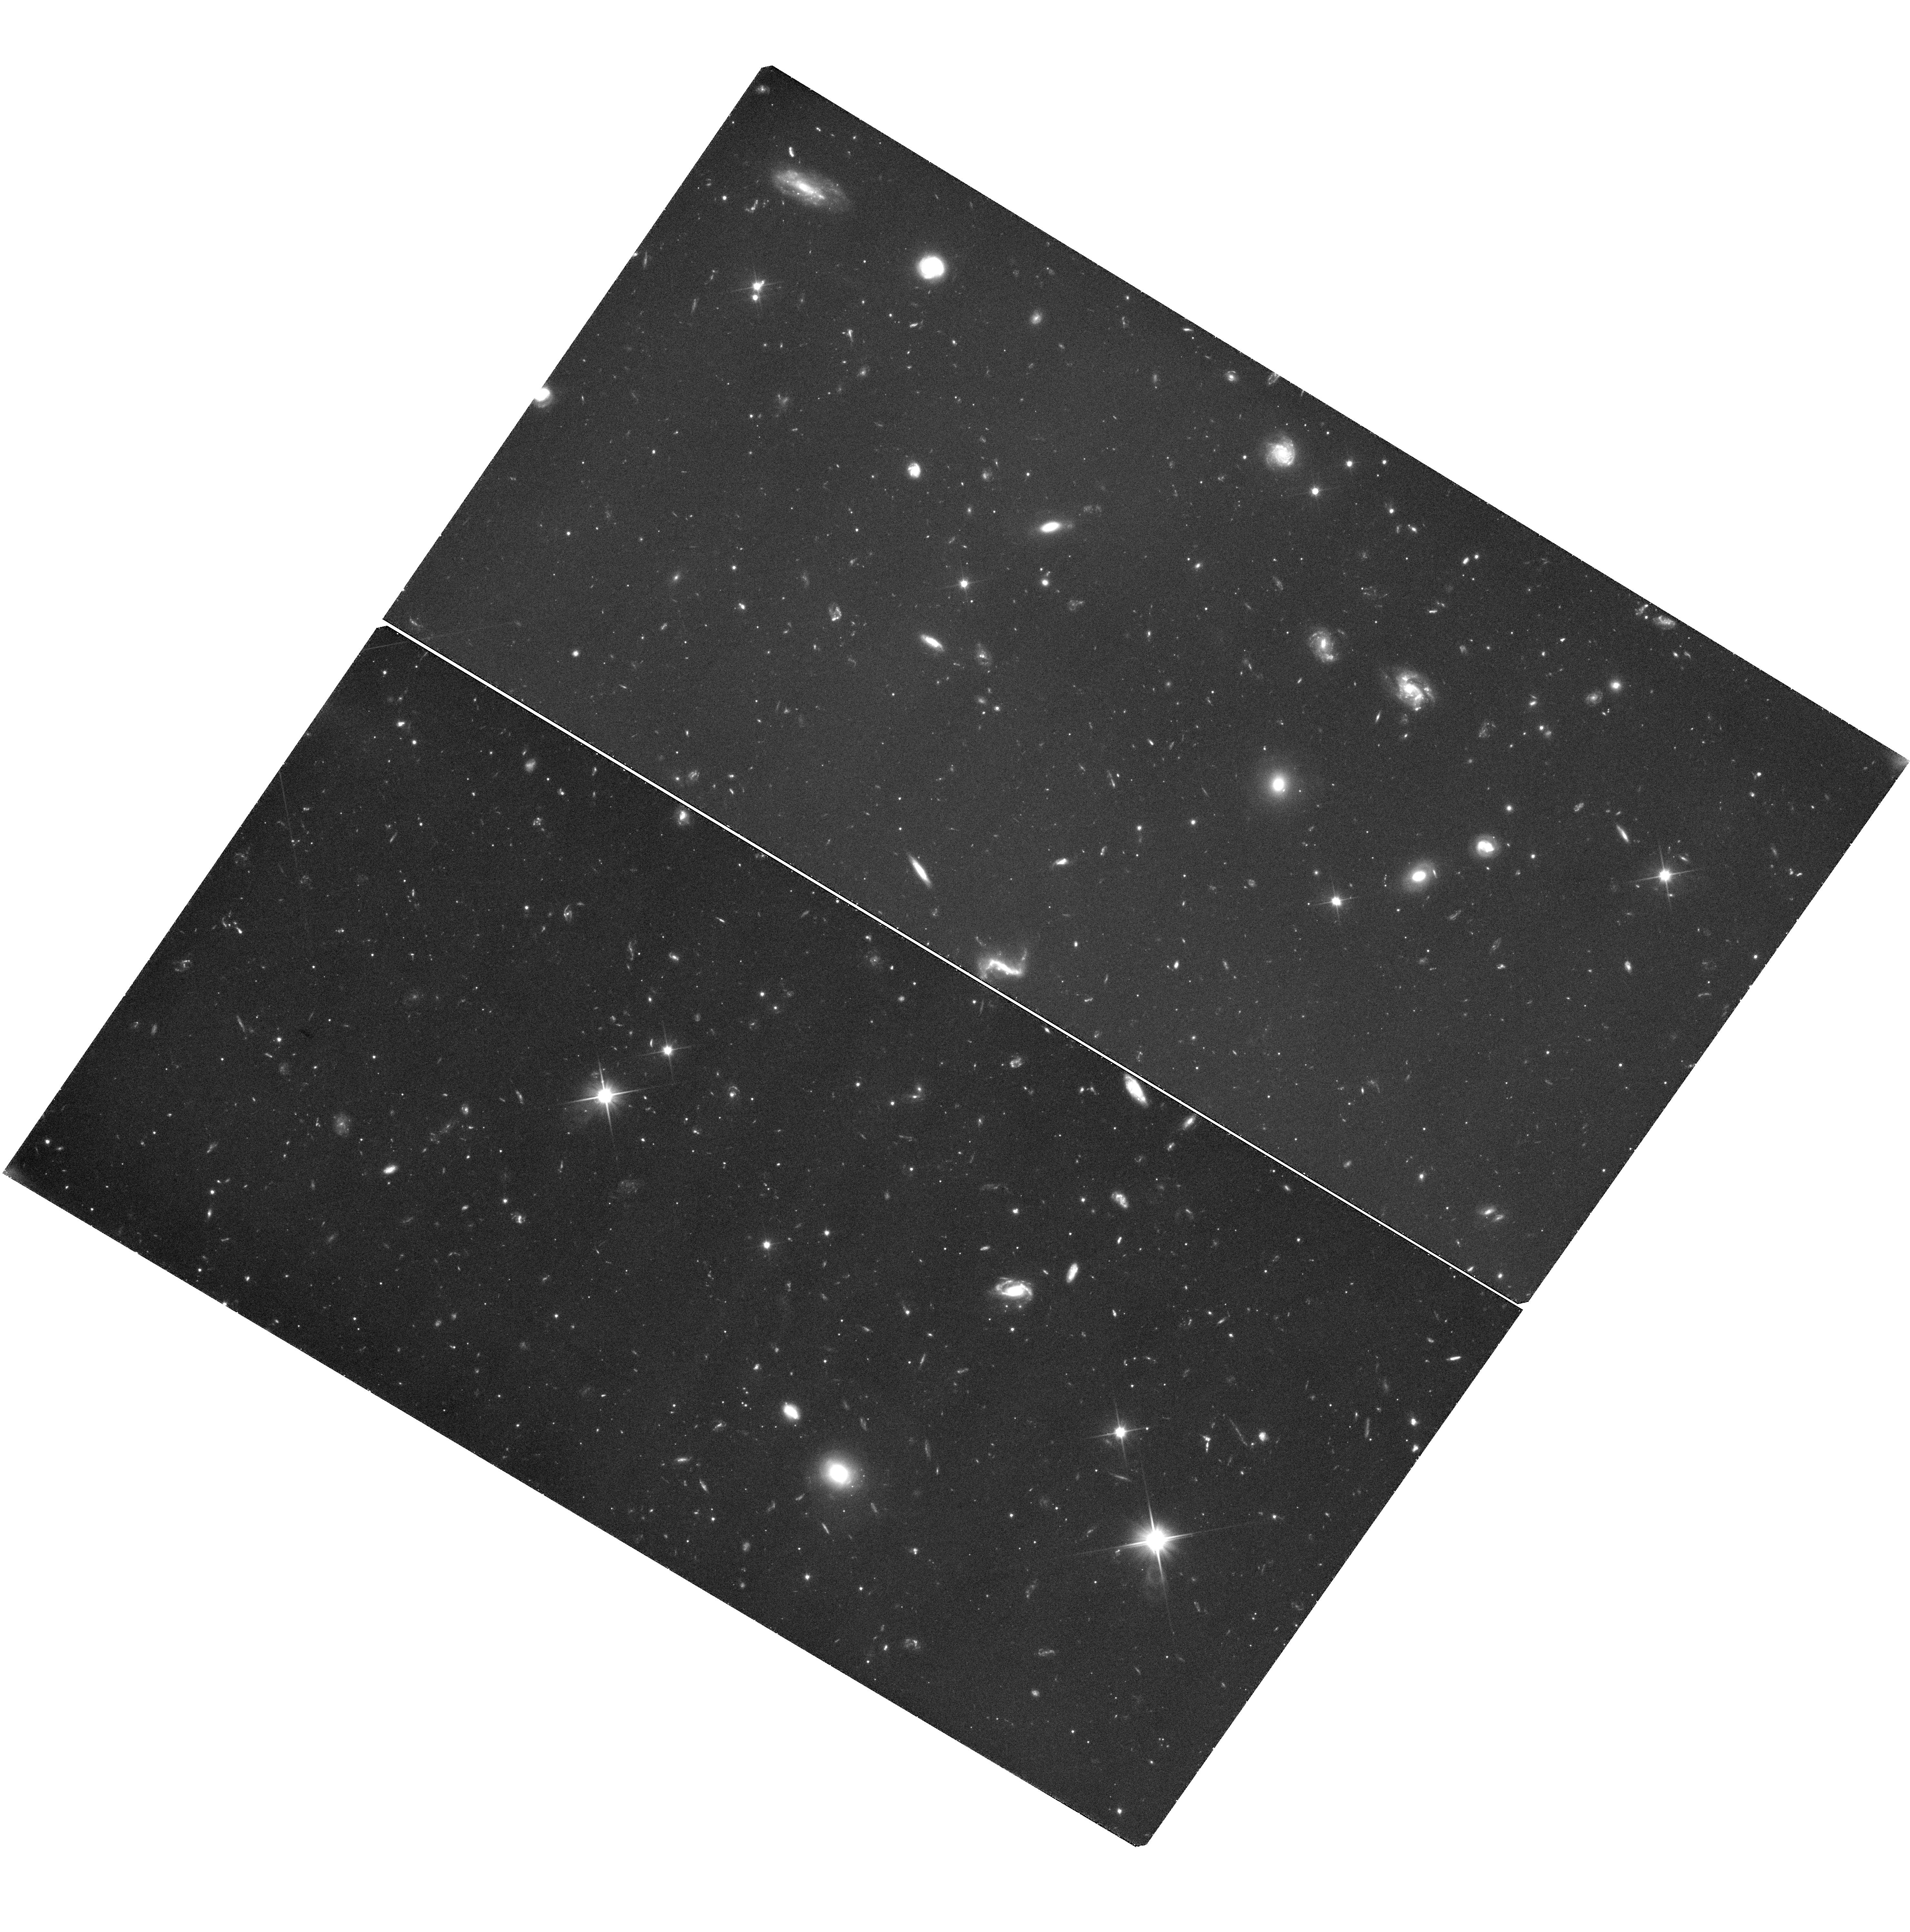
Target: BOOI-Q135959+143633. Instrument: WFC3/UVIS. Filter: F350LP. Exposure: 2.2 h. Observation ID: hst_11697_15_wfc3_uvis_f350lp_ib5i15

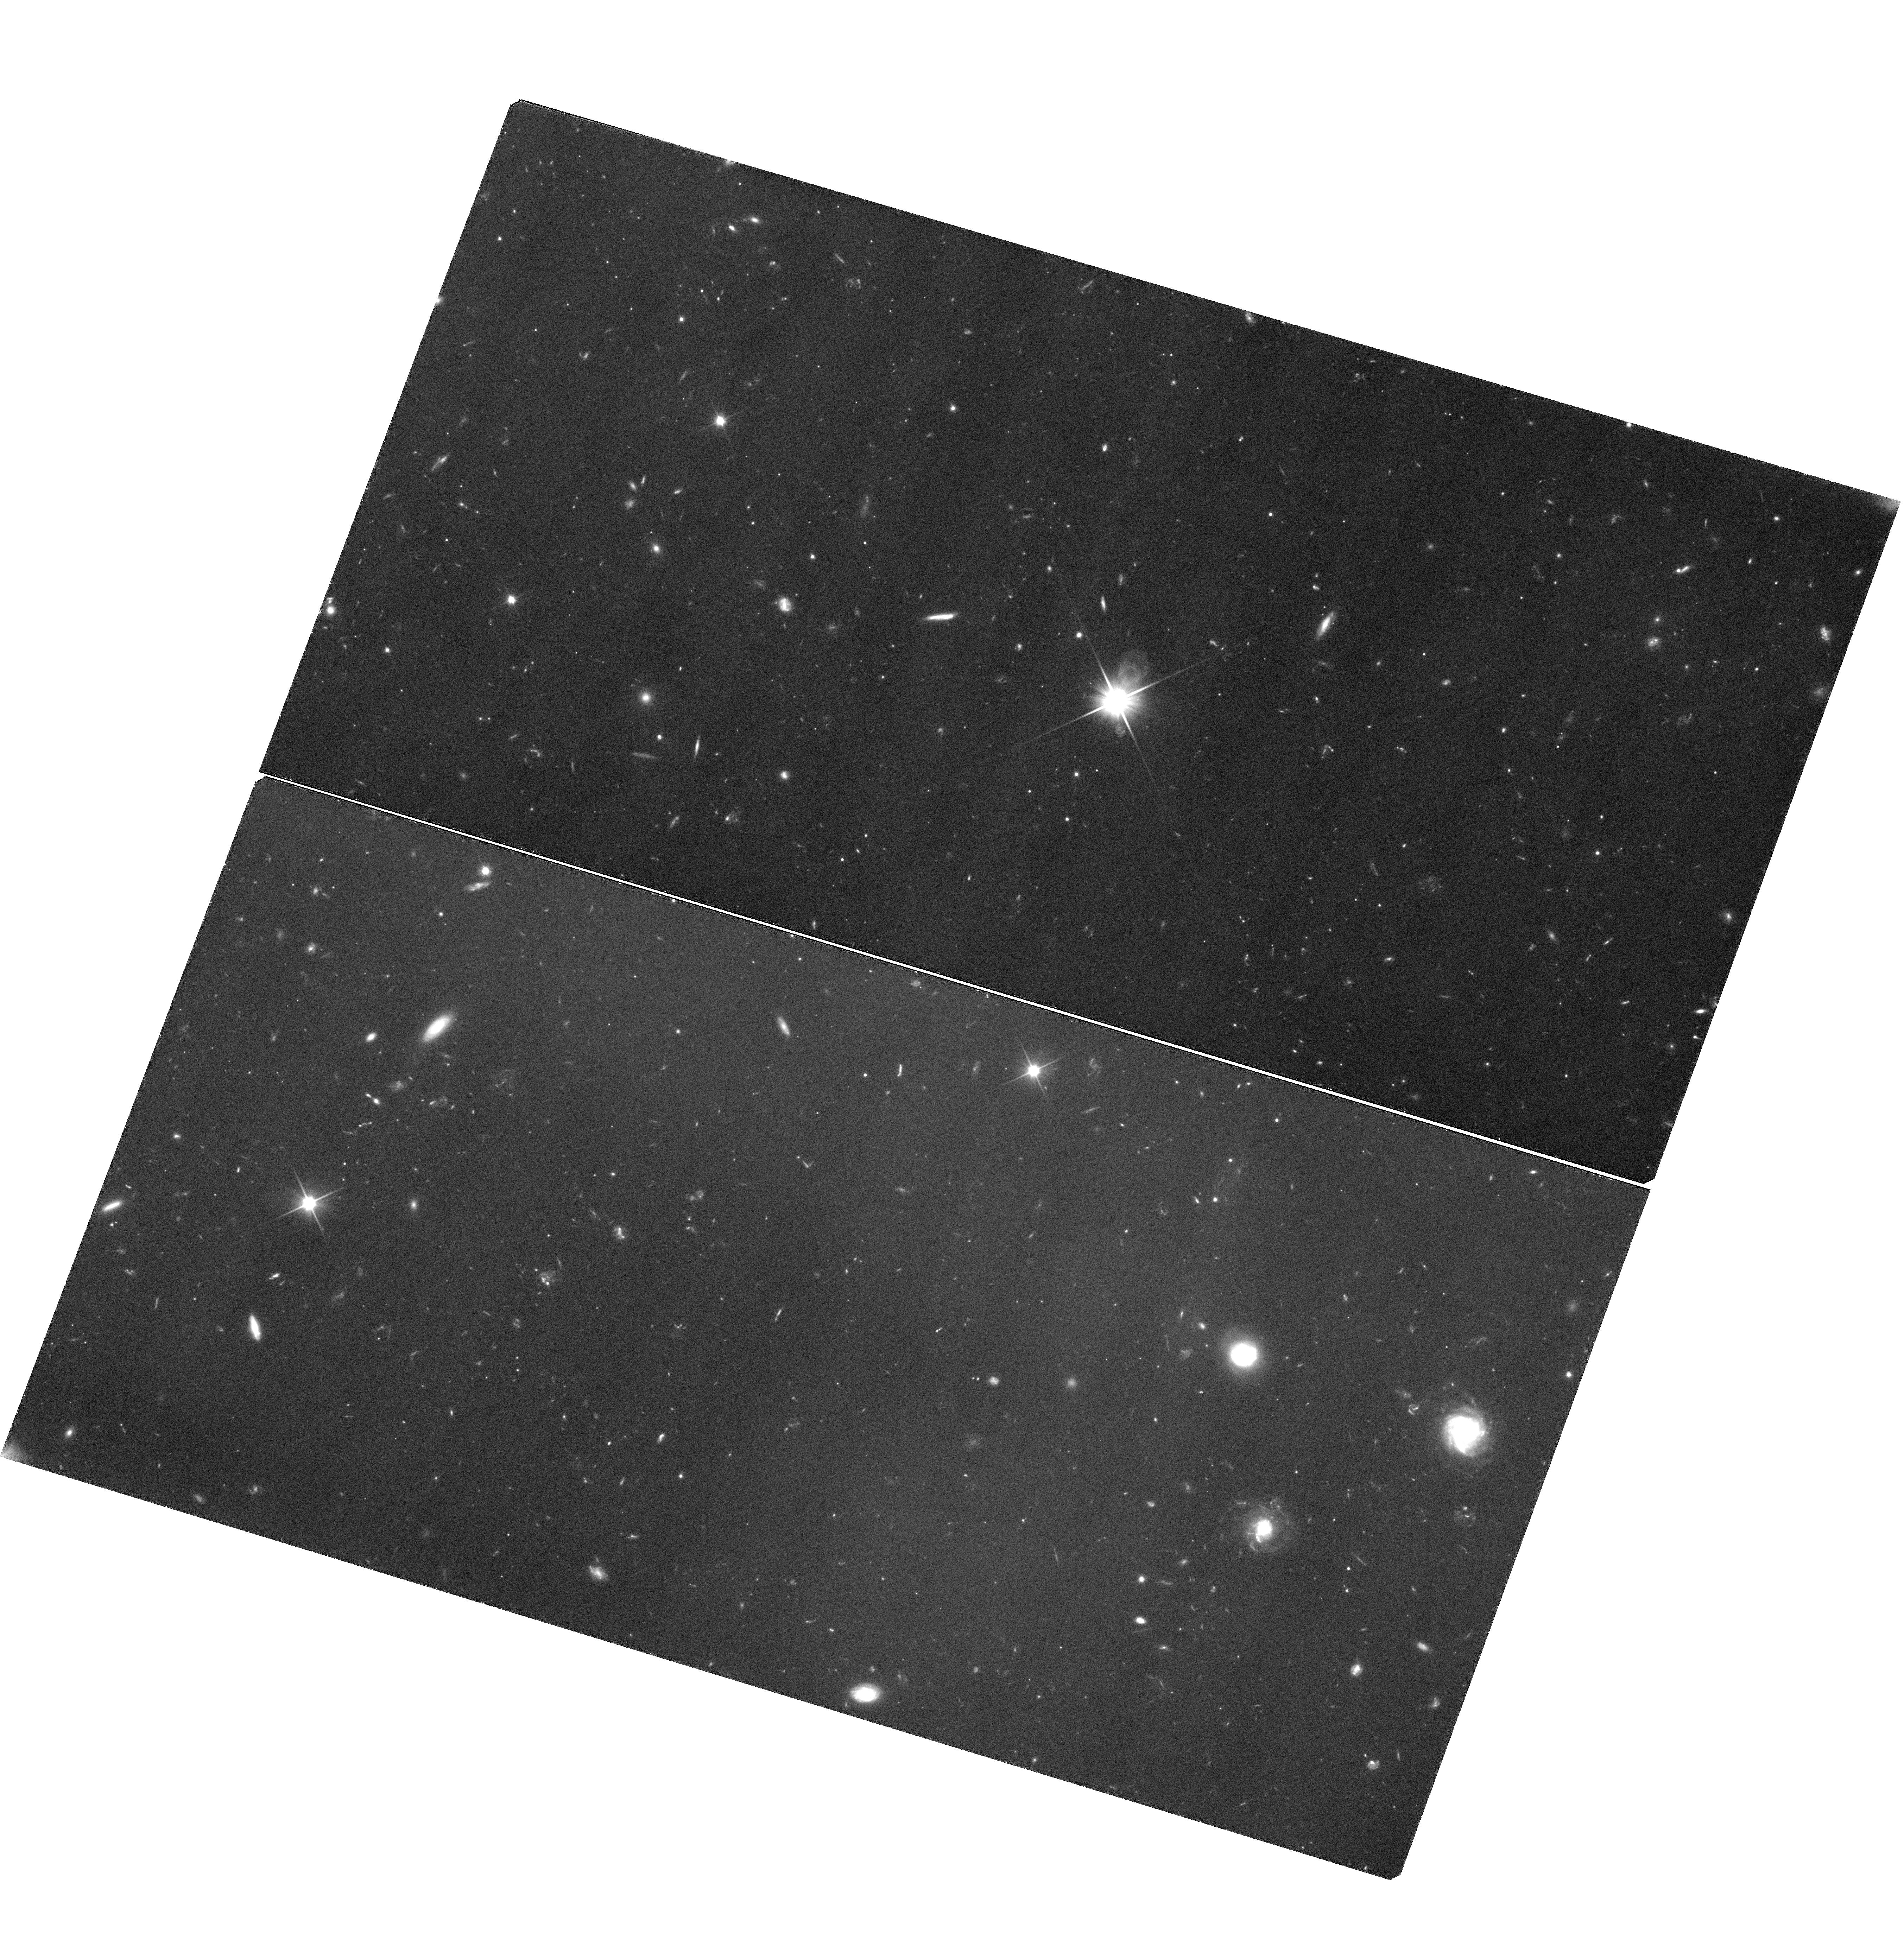
Target: LEOIV-Q113251-003500. Instrument: WFC3/UVIS. Filter: F350LP. Exposure: 2.2 h. Observation ID: hst_11697_06_wfc3_uvis_f350lp_ib5i06

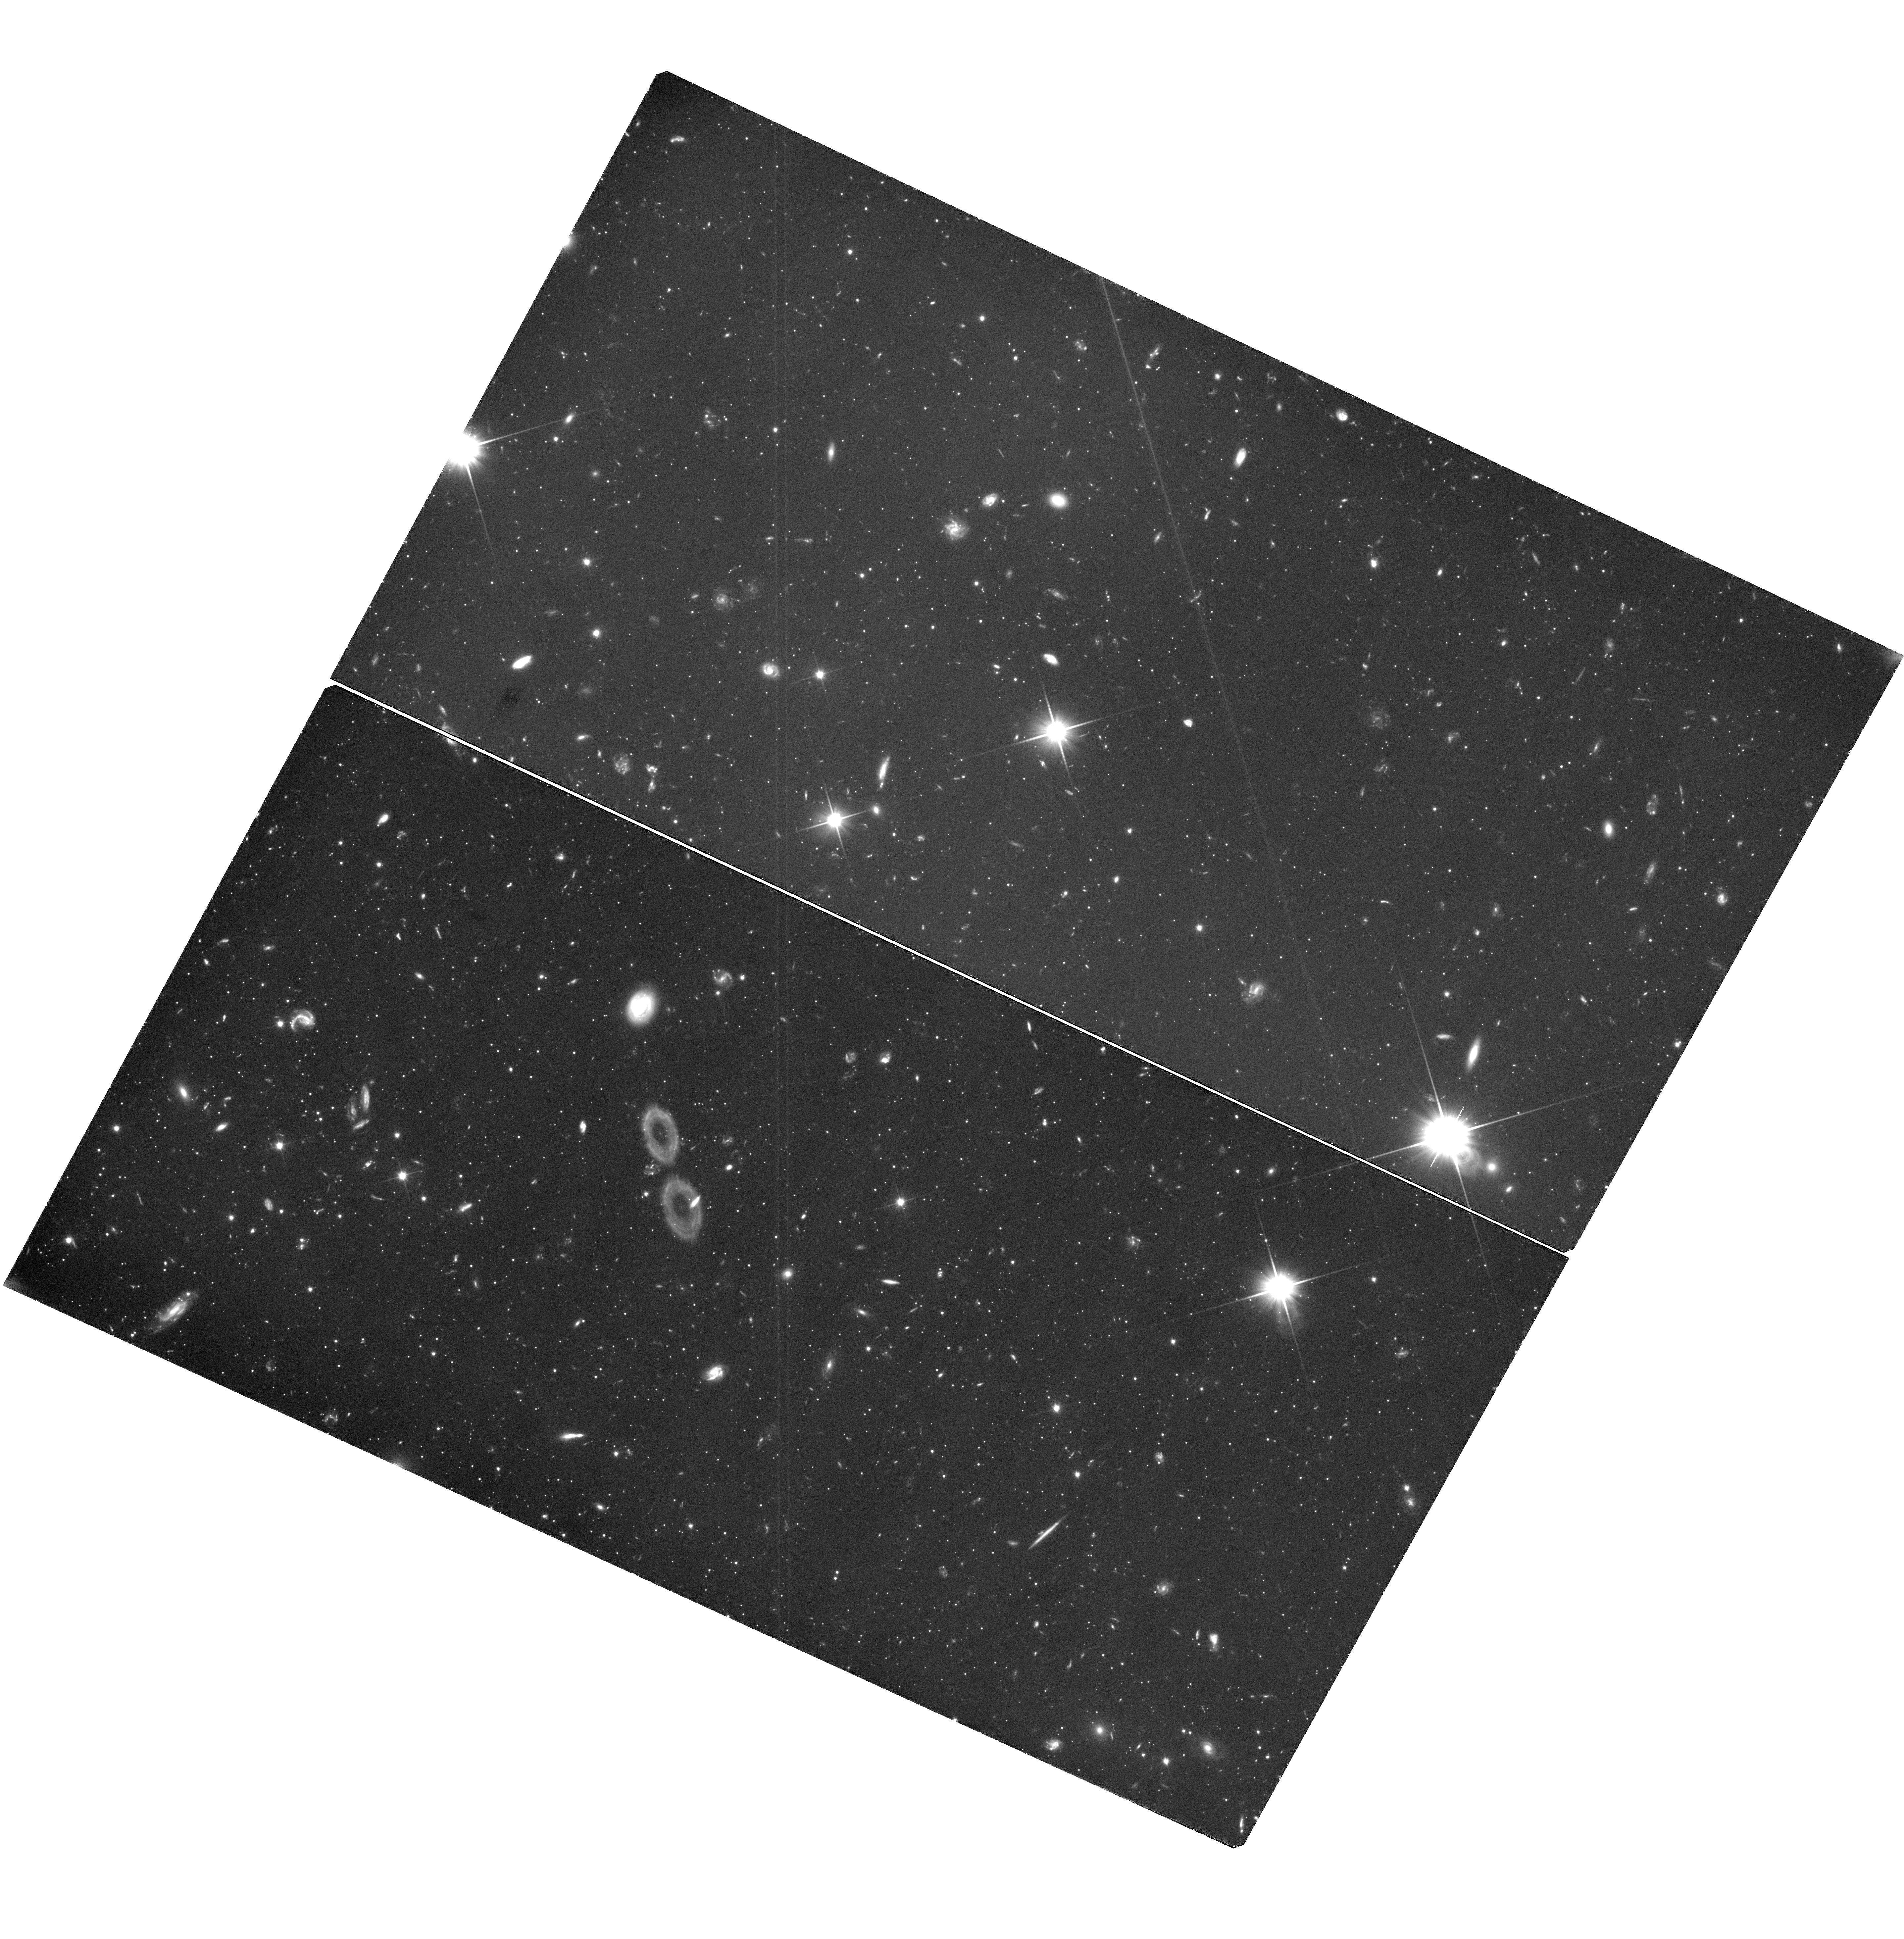
Target: CVNI-Q132744+333339. Instrument: WFC3/UVIS. Filter: F350LP. Exposure: 3.1 h. Observation ID: hst_11697_11_wfc3_uvis_f350lp_ib5i11

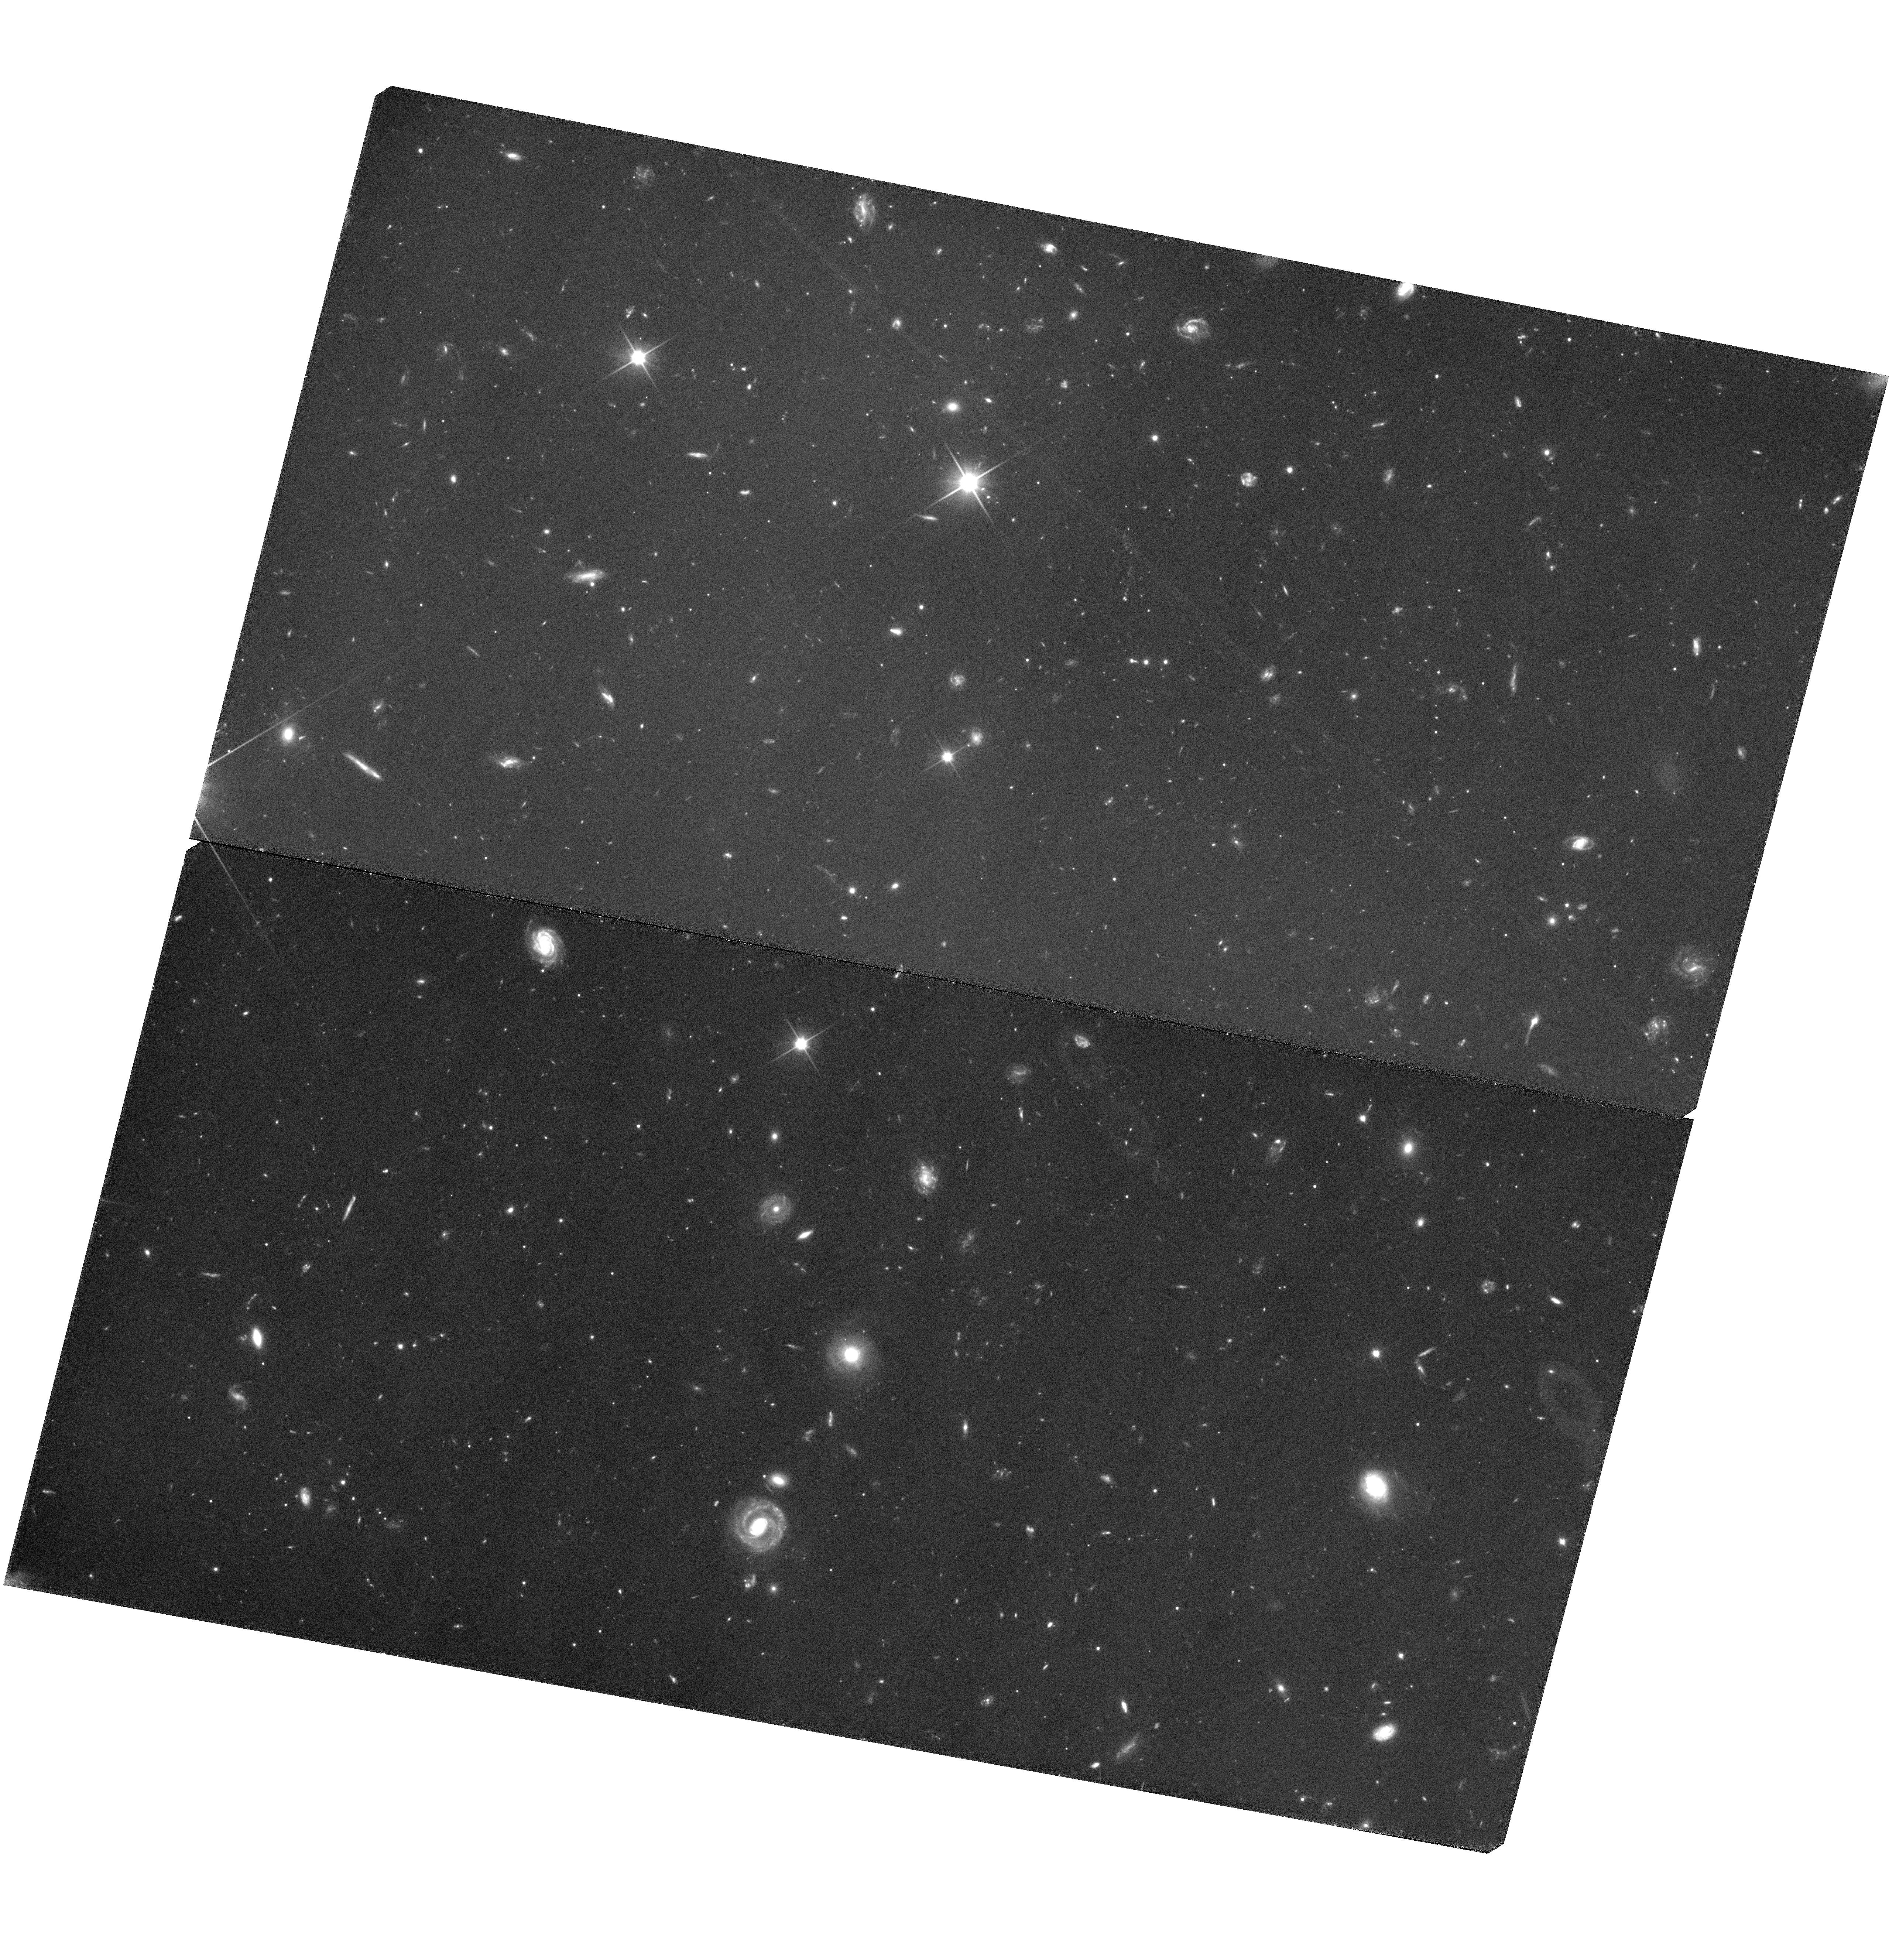
Target: BOOI-Q140032+142327. Instrument: WFC3/UVIS. Filter: F350LP. Exposure: 1.9 h. Observation ID: hst_11697_16_wfc3_uvis_f350lp_ib5i16

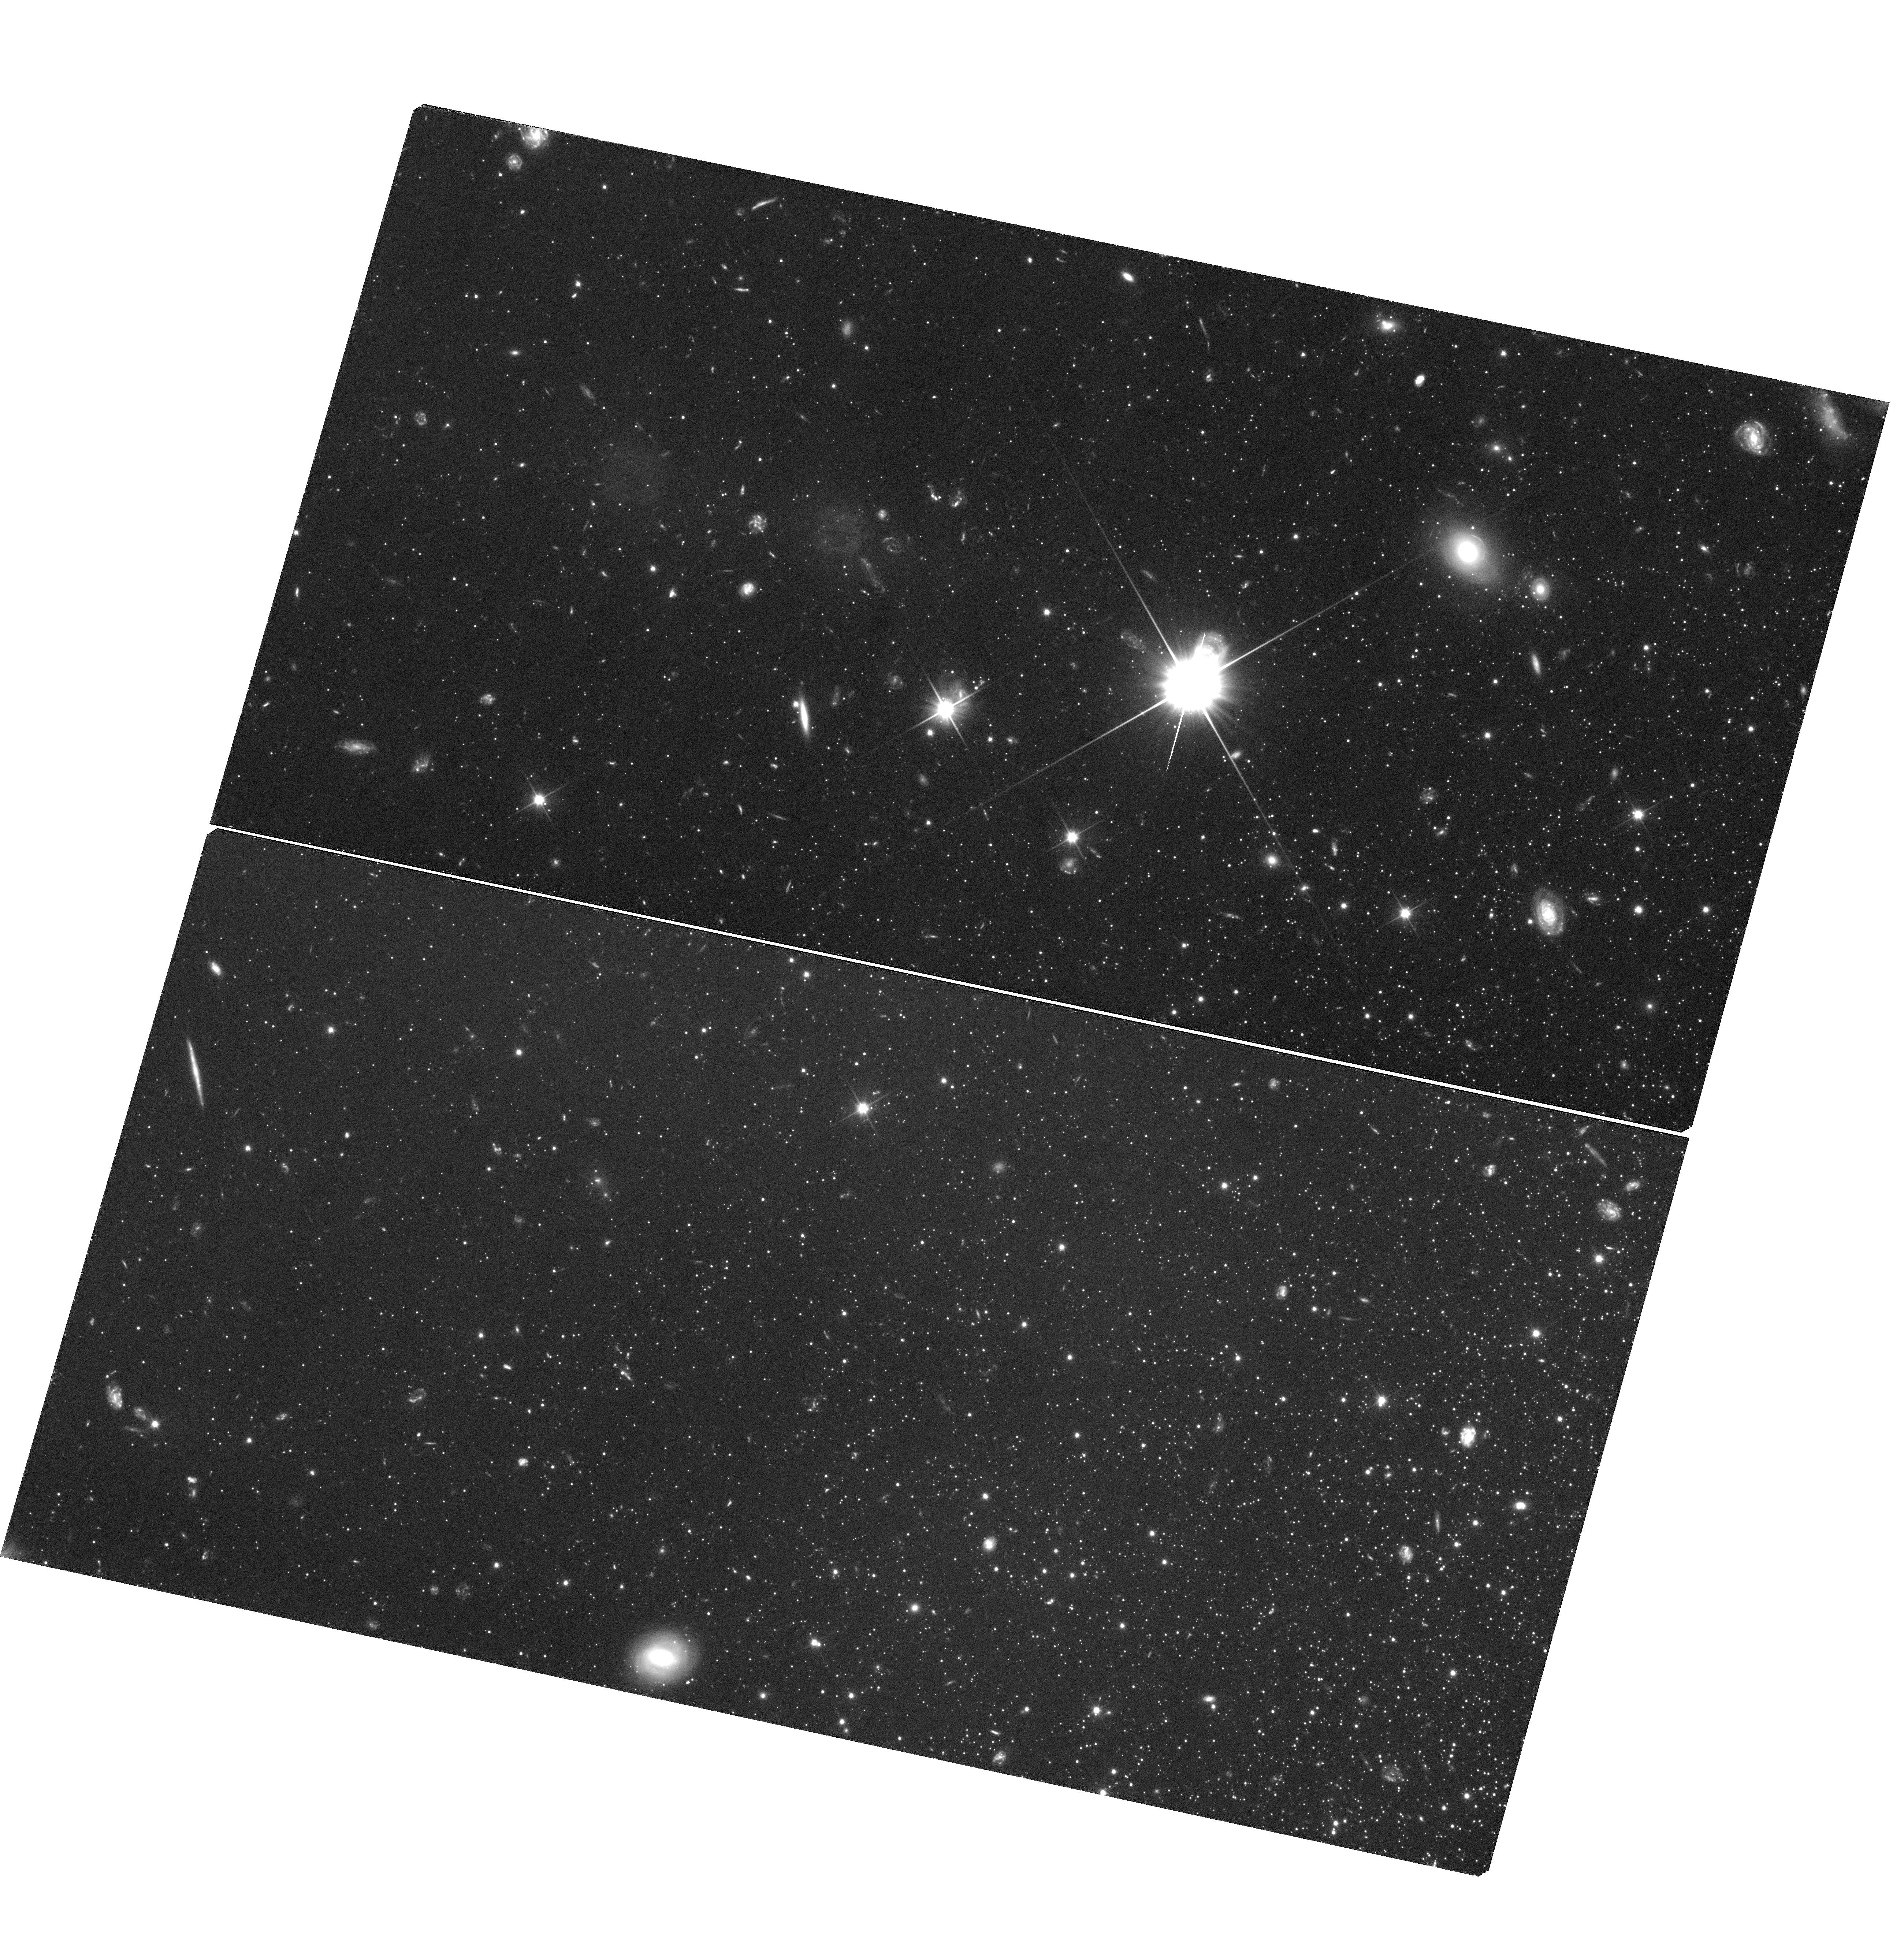
Target: LEOII-Q111340+221242. Instrument: WFC3/UVIS. Filter: F350LP. Exposure: 2.2 h. Observation ID: hst_11697_04_wfc3_uvis_f350lp_ib5i04

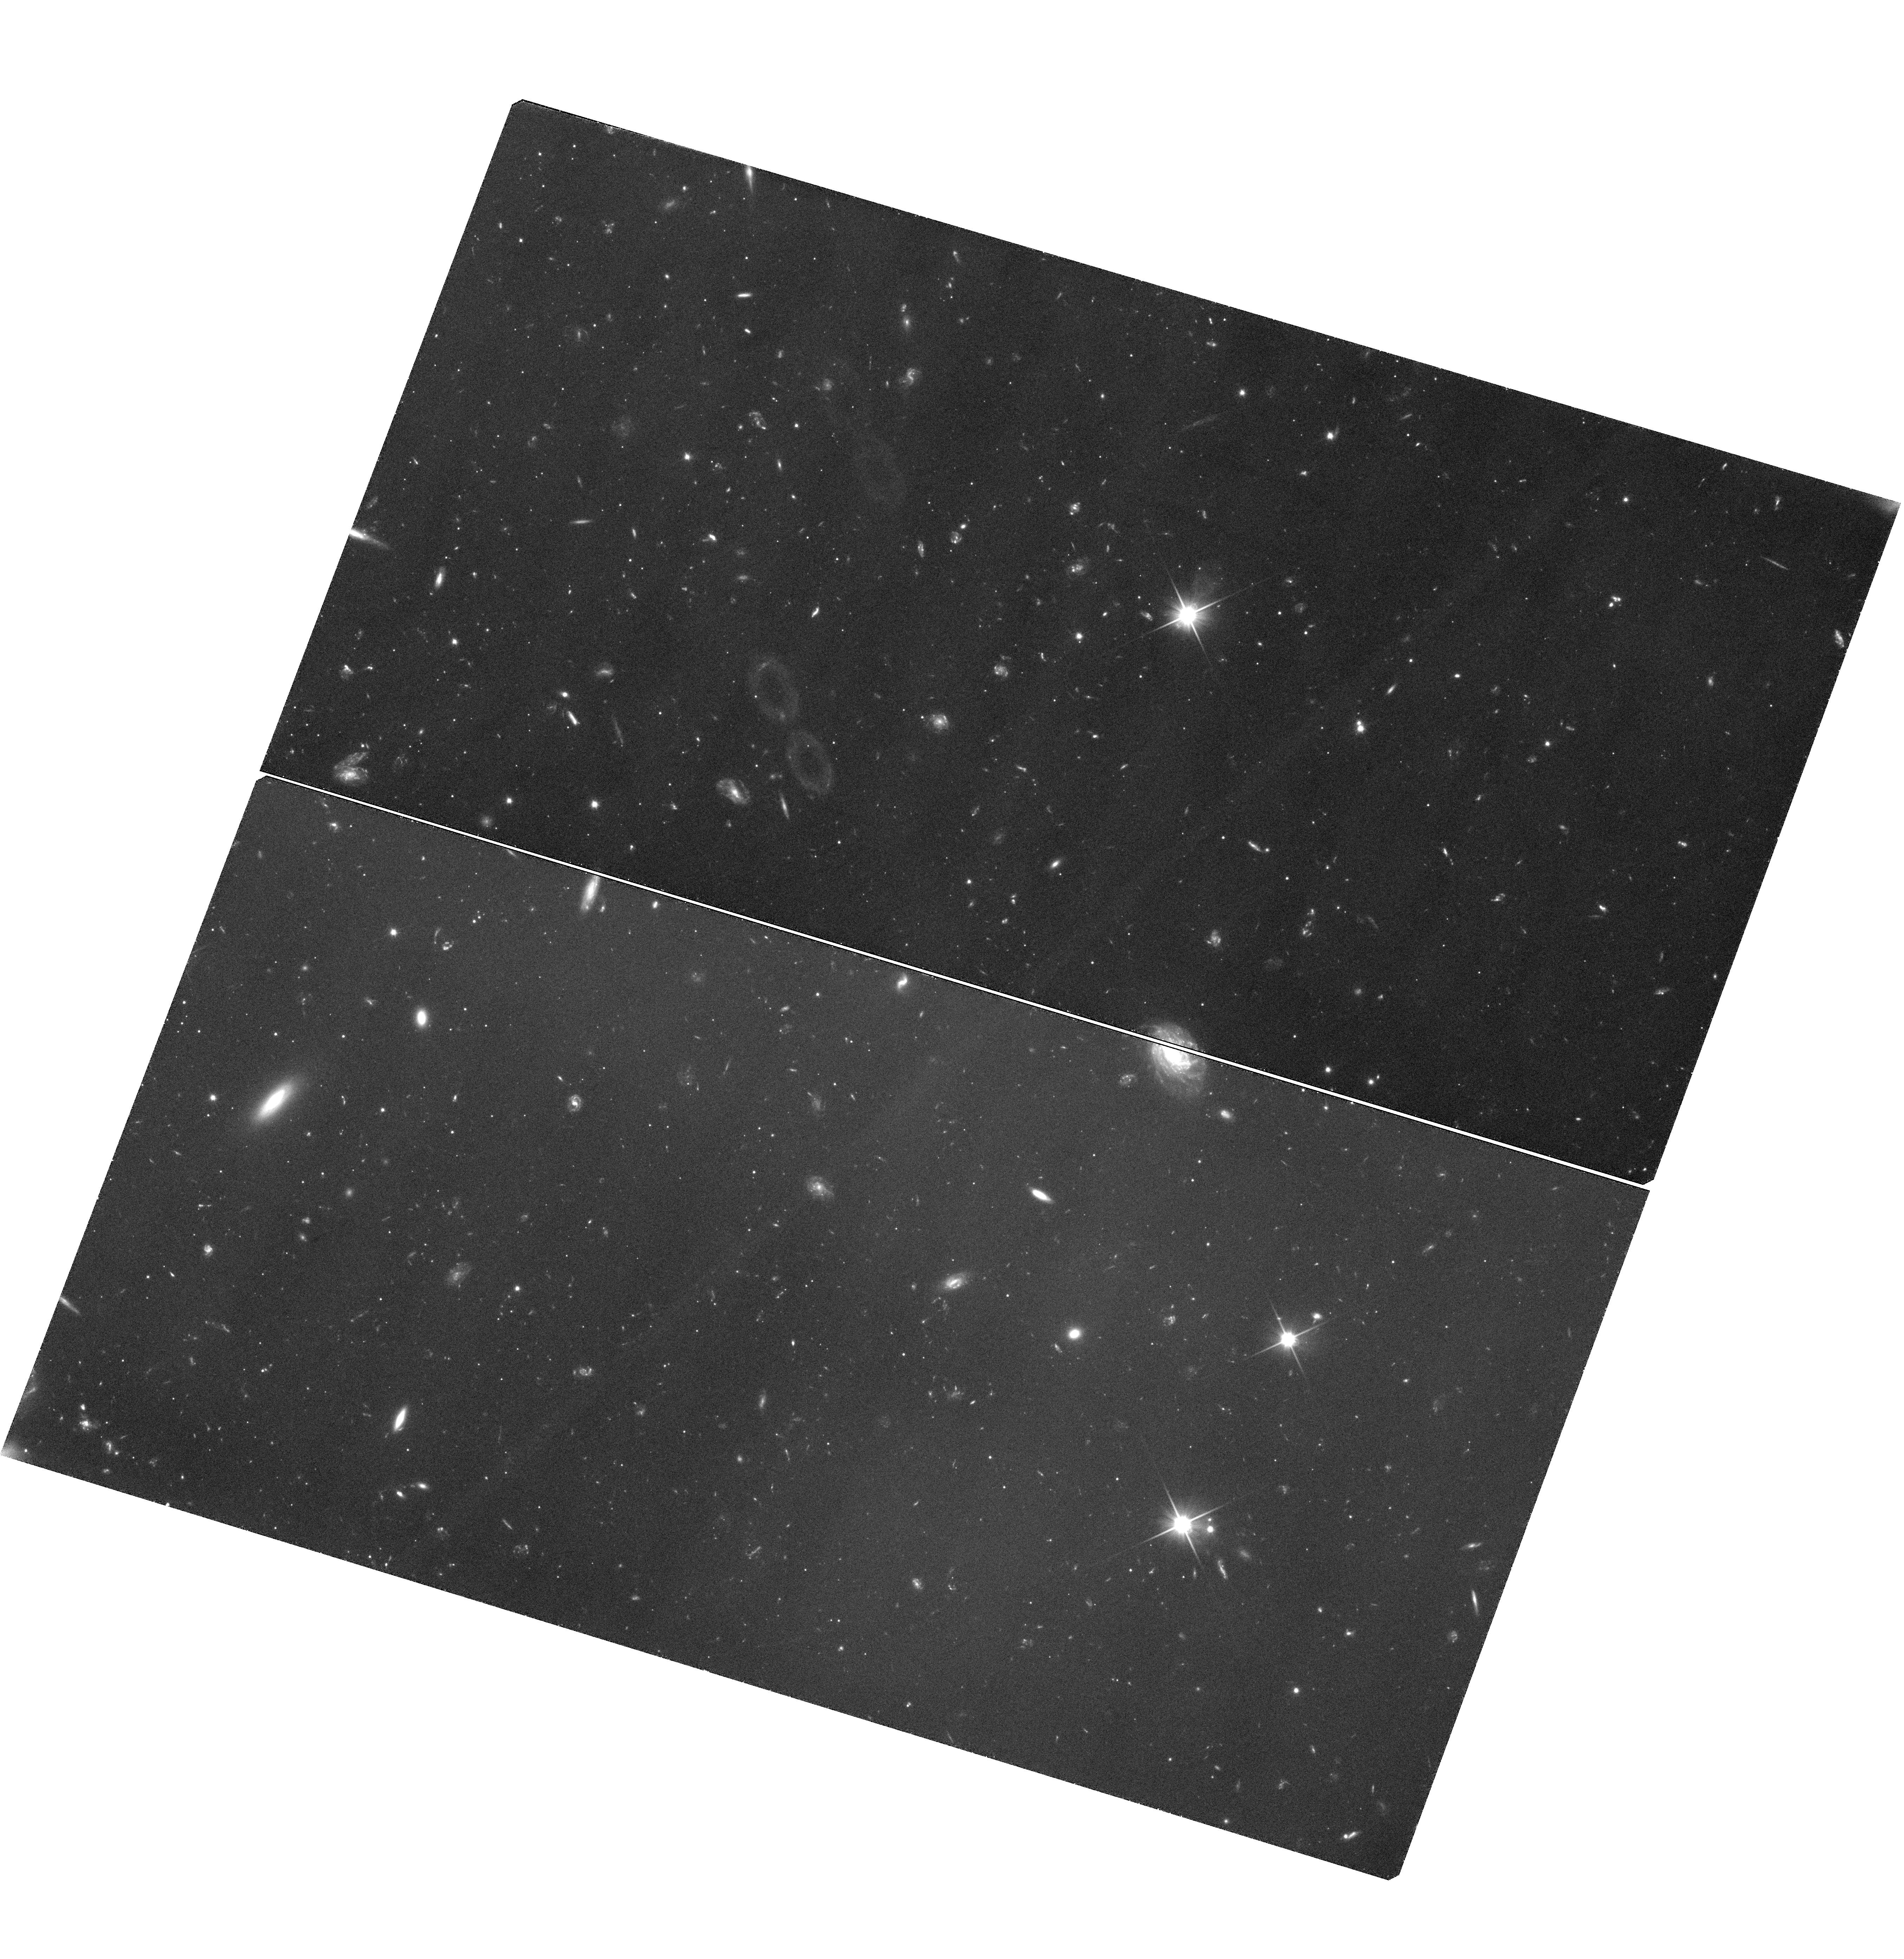
Target: LEOIV-Q113249-003237. Instrument: WFC3/UVIS. Filter: F350LP. Exposure: 2.2 h. Observation ID: hst_11697_05_wfc3_uvis_f350lp_ib5i05

Proper Motion Survey of Classical and SDSS Local Group Dwarf Galaxies (PI: Piatek, Slawomir Stanislaw)

Using the superior resolution of HST, we propose to continue our proper motion survey of Galactic dwarf galaxies. The target galaxies include one classical dwarf, Leo II, and six that were recently identified in the Sloan Digital Sky Survey data: Bootes I, Canes Venatici I, Canes Venatici II, Coma Berenices, Leo IV, and Ursa Major II. We will observe a total of 16 fields, each centered on a spectroscopically- confirmed QSO. Using QSOs as standards of rest in measuring absolute proper motions has proven to be the most accurate and most efficient method. HST is our only option to quickly determine the space motions of the SDSS dwarfs because suitable ground-based imaging is only a few years old and such data need several decades to produce a proper motion. The two most distant galaxies in our sample will require time baselines of four years to achieve our goal of a 30-50 km/s uncertainty in the tangential velocity; given this and the finite lifetime of HST, it is imperative that first-epoch observations be taken in this cycle. The SDSS dwarfs have dramatically lower surface brightnesses and luminosities than the classical dwarfs. Proper motions are crucial for determining orbits of the galaxies and knowing the orbits will allow us to test theories for the formation and evolution of these galaxies and, more generally, for the formation of the Local Group.